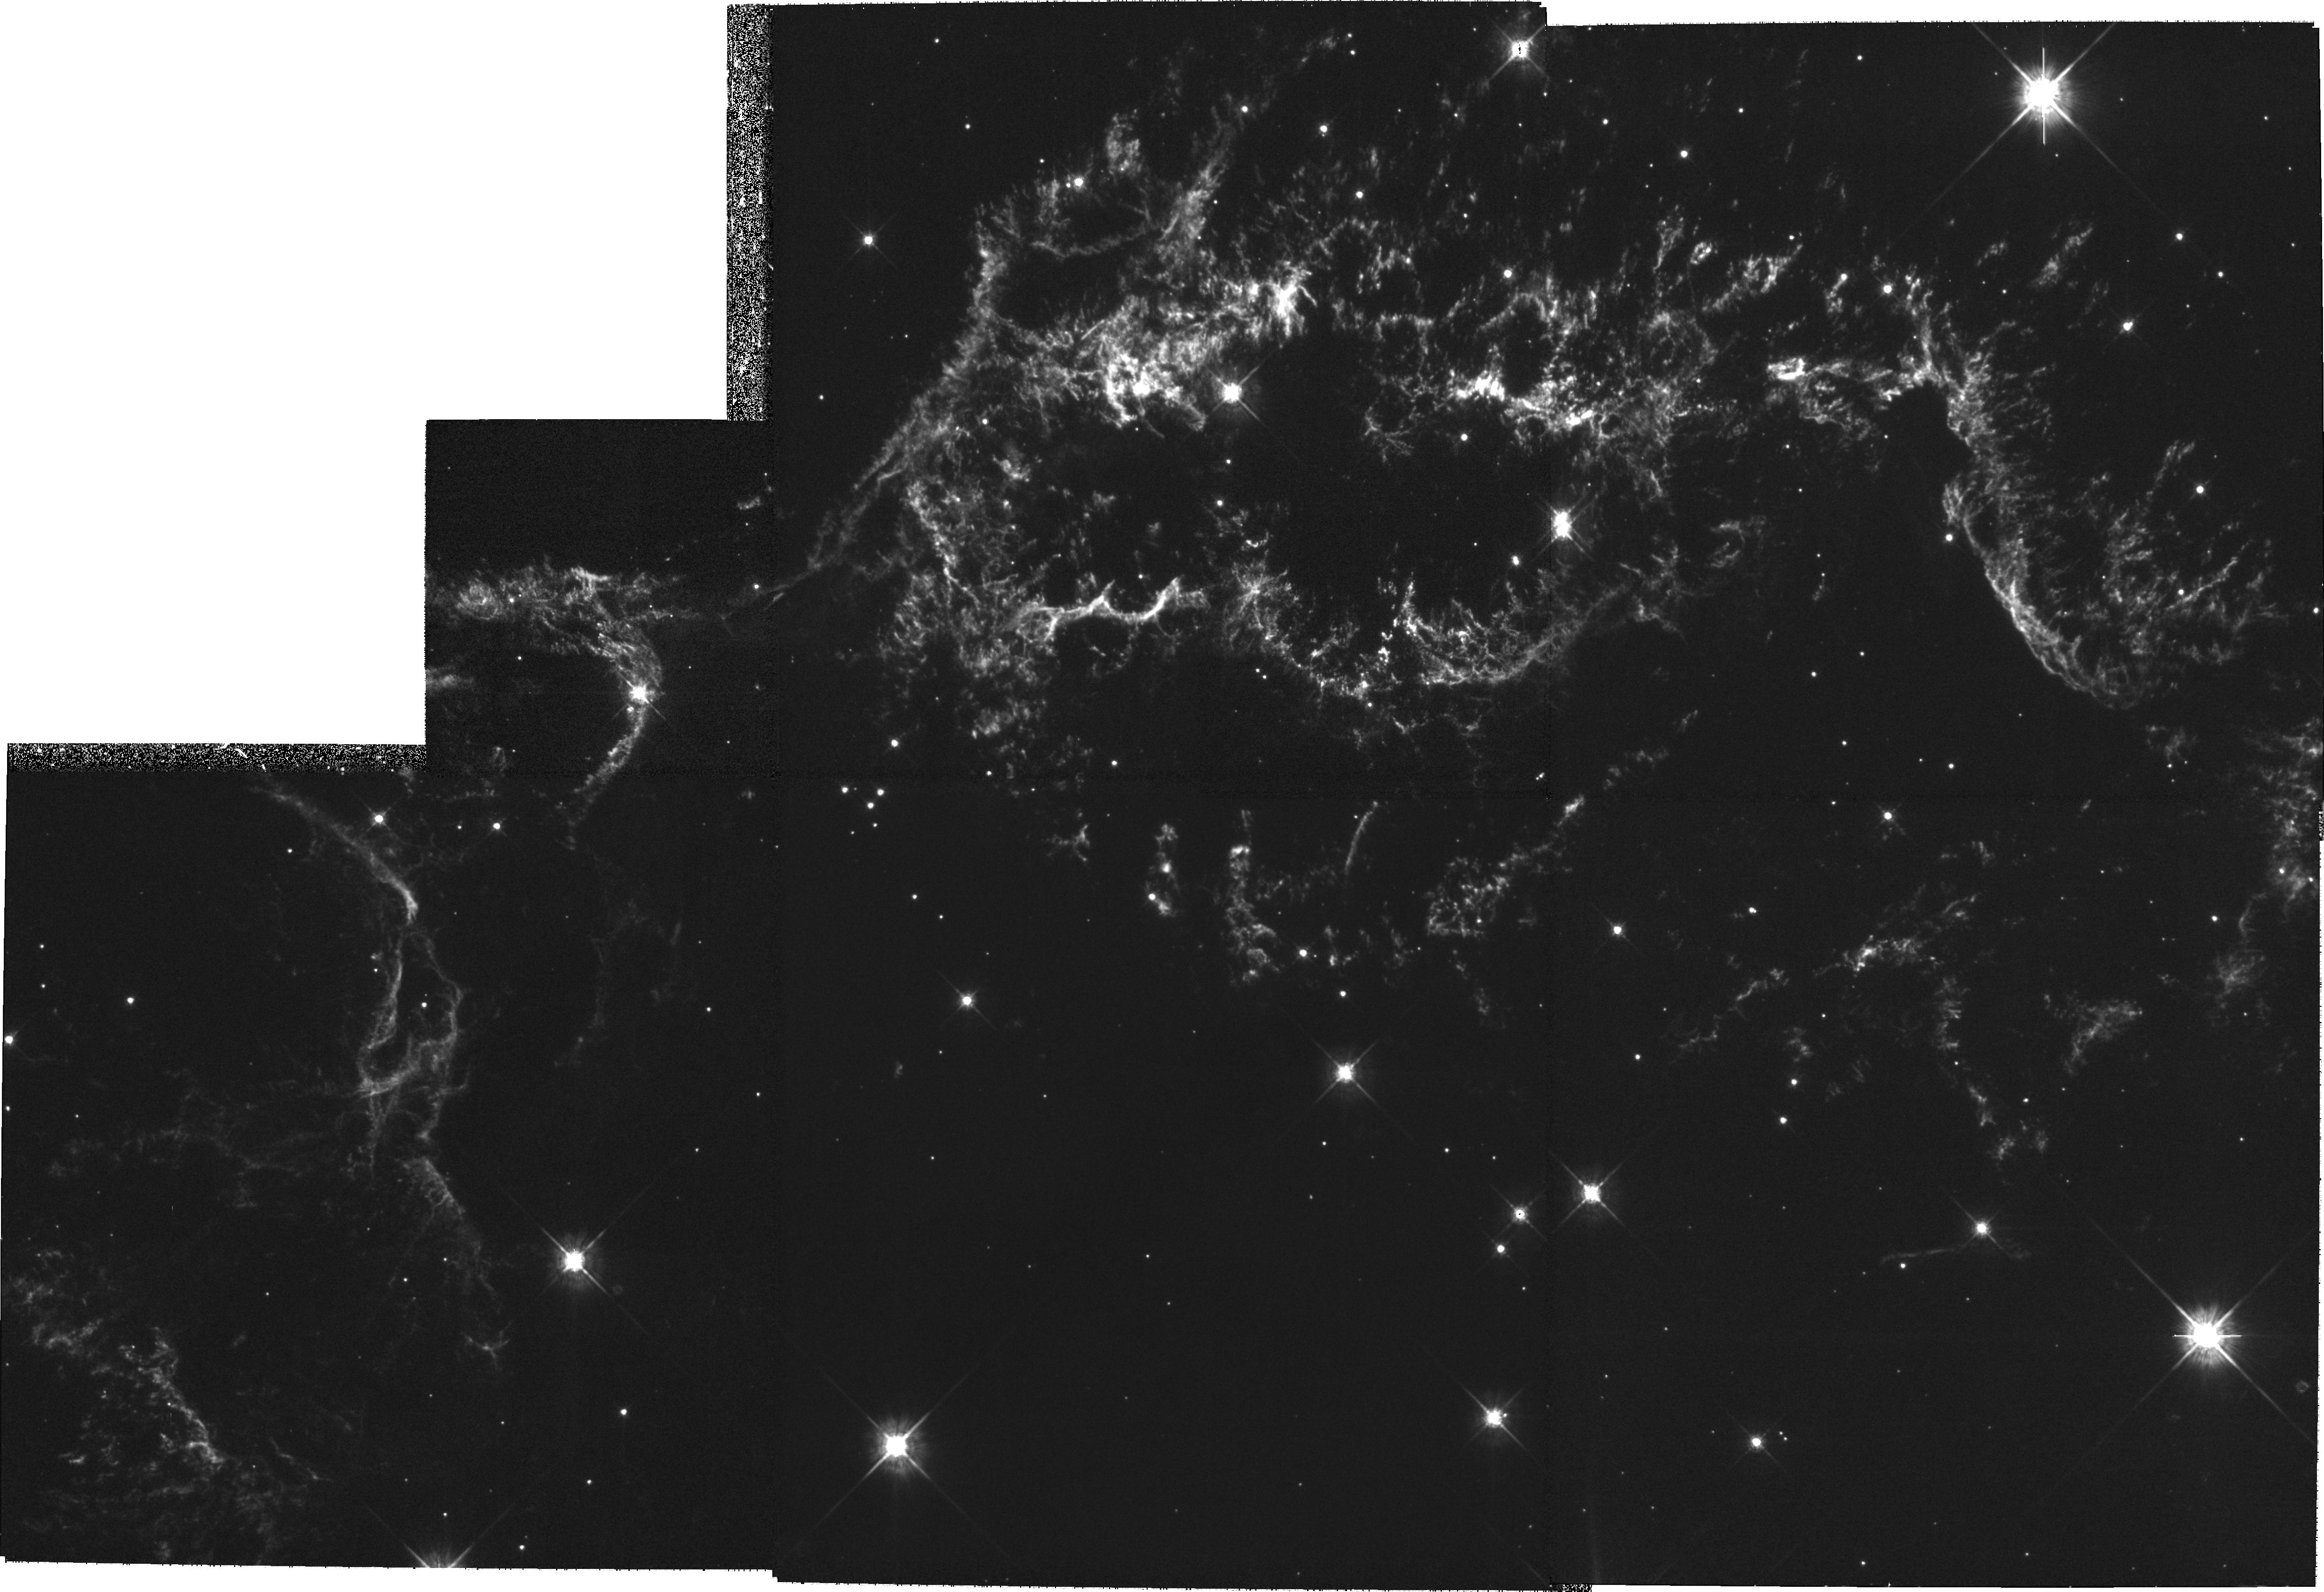
Target: CAS-A-NW
Instrument: WFPC2/PC
Filter: F675W
Exposure: 1.1 h
Observation ID: hst_9238_02_wfpc2_pc_f675w_u6d102

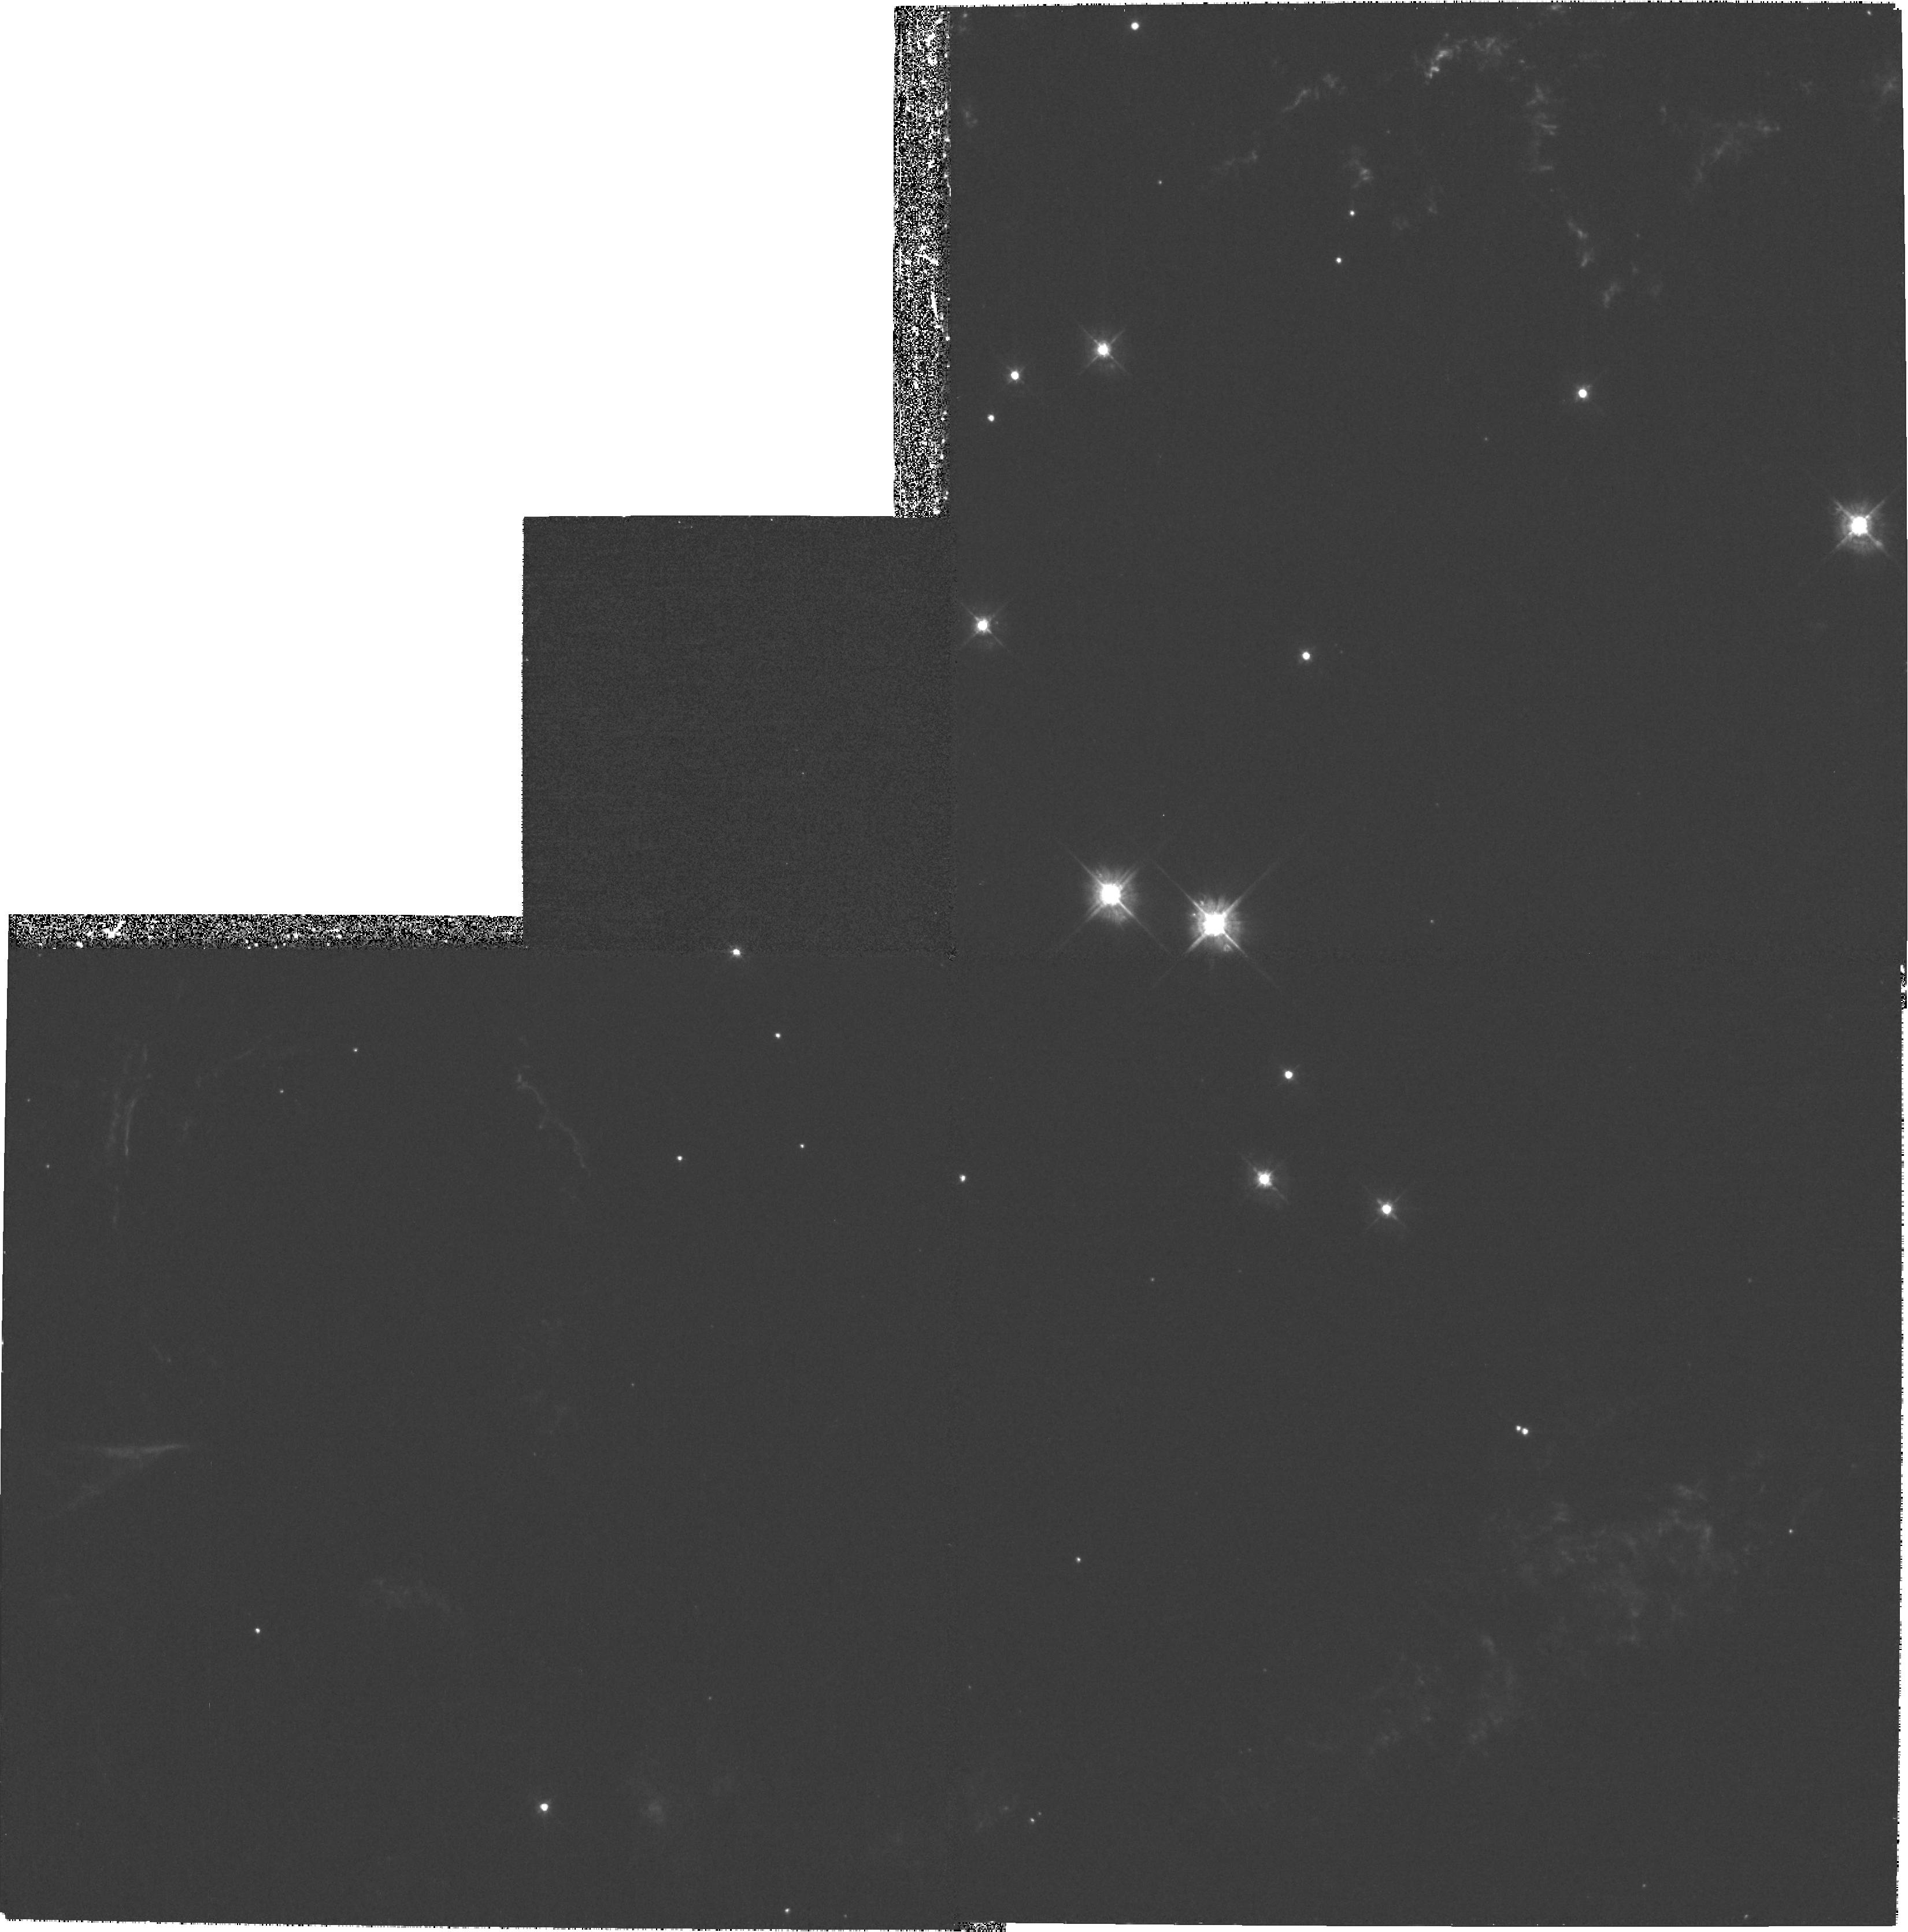
Target: CAS-A-SW
Instrument: WFPC2/PC
Filter: F450W
Exposure: 47 min
Observation ID: hst_9238_03_wfpc2_pc_f450w_u6d103

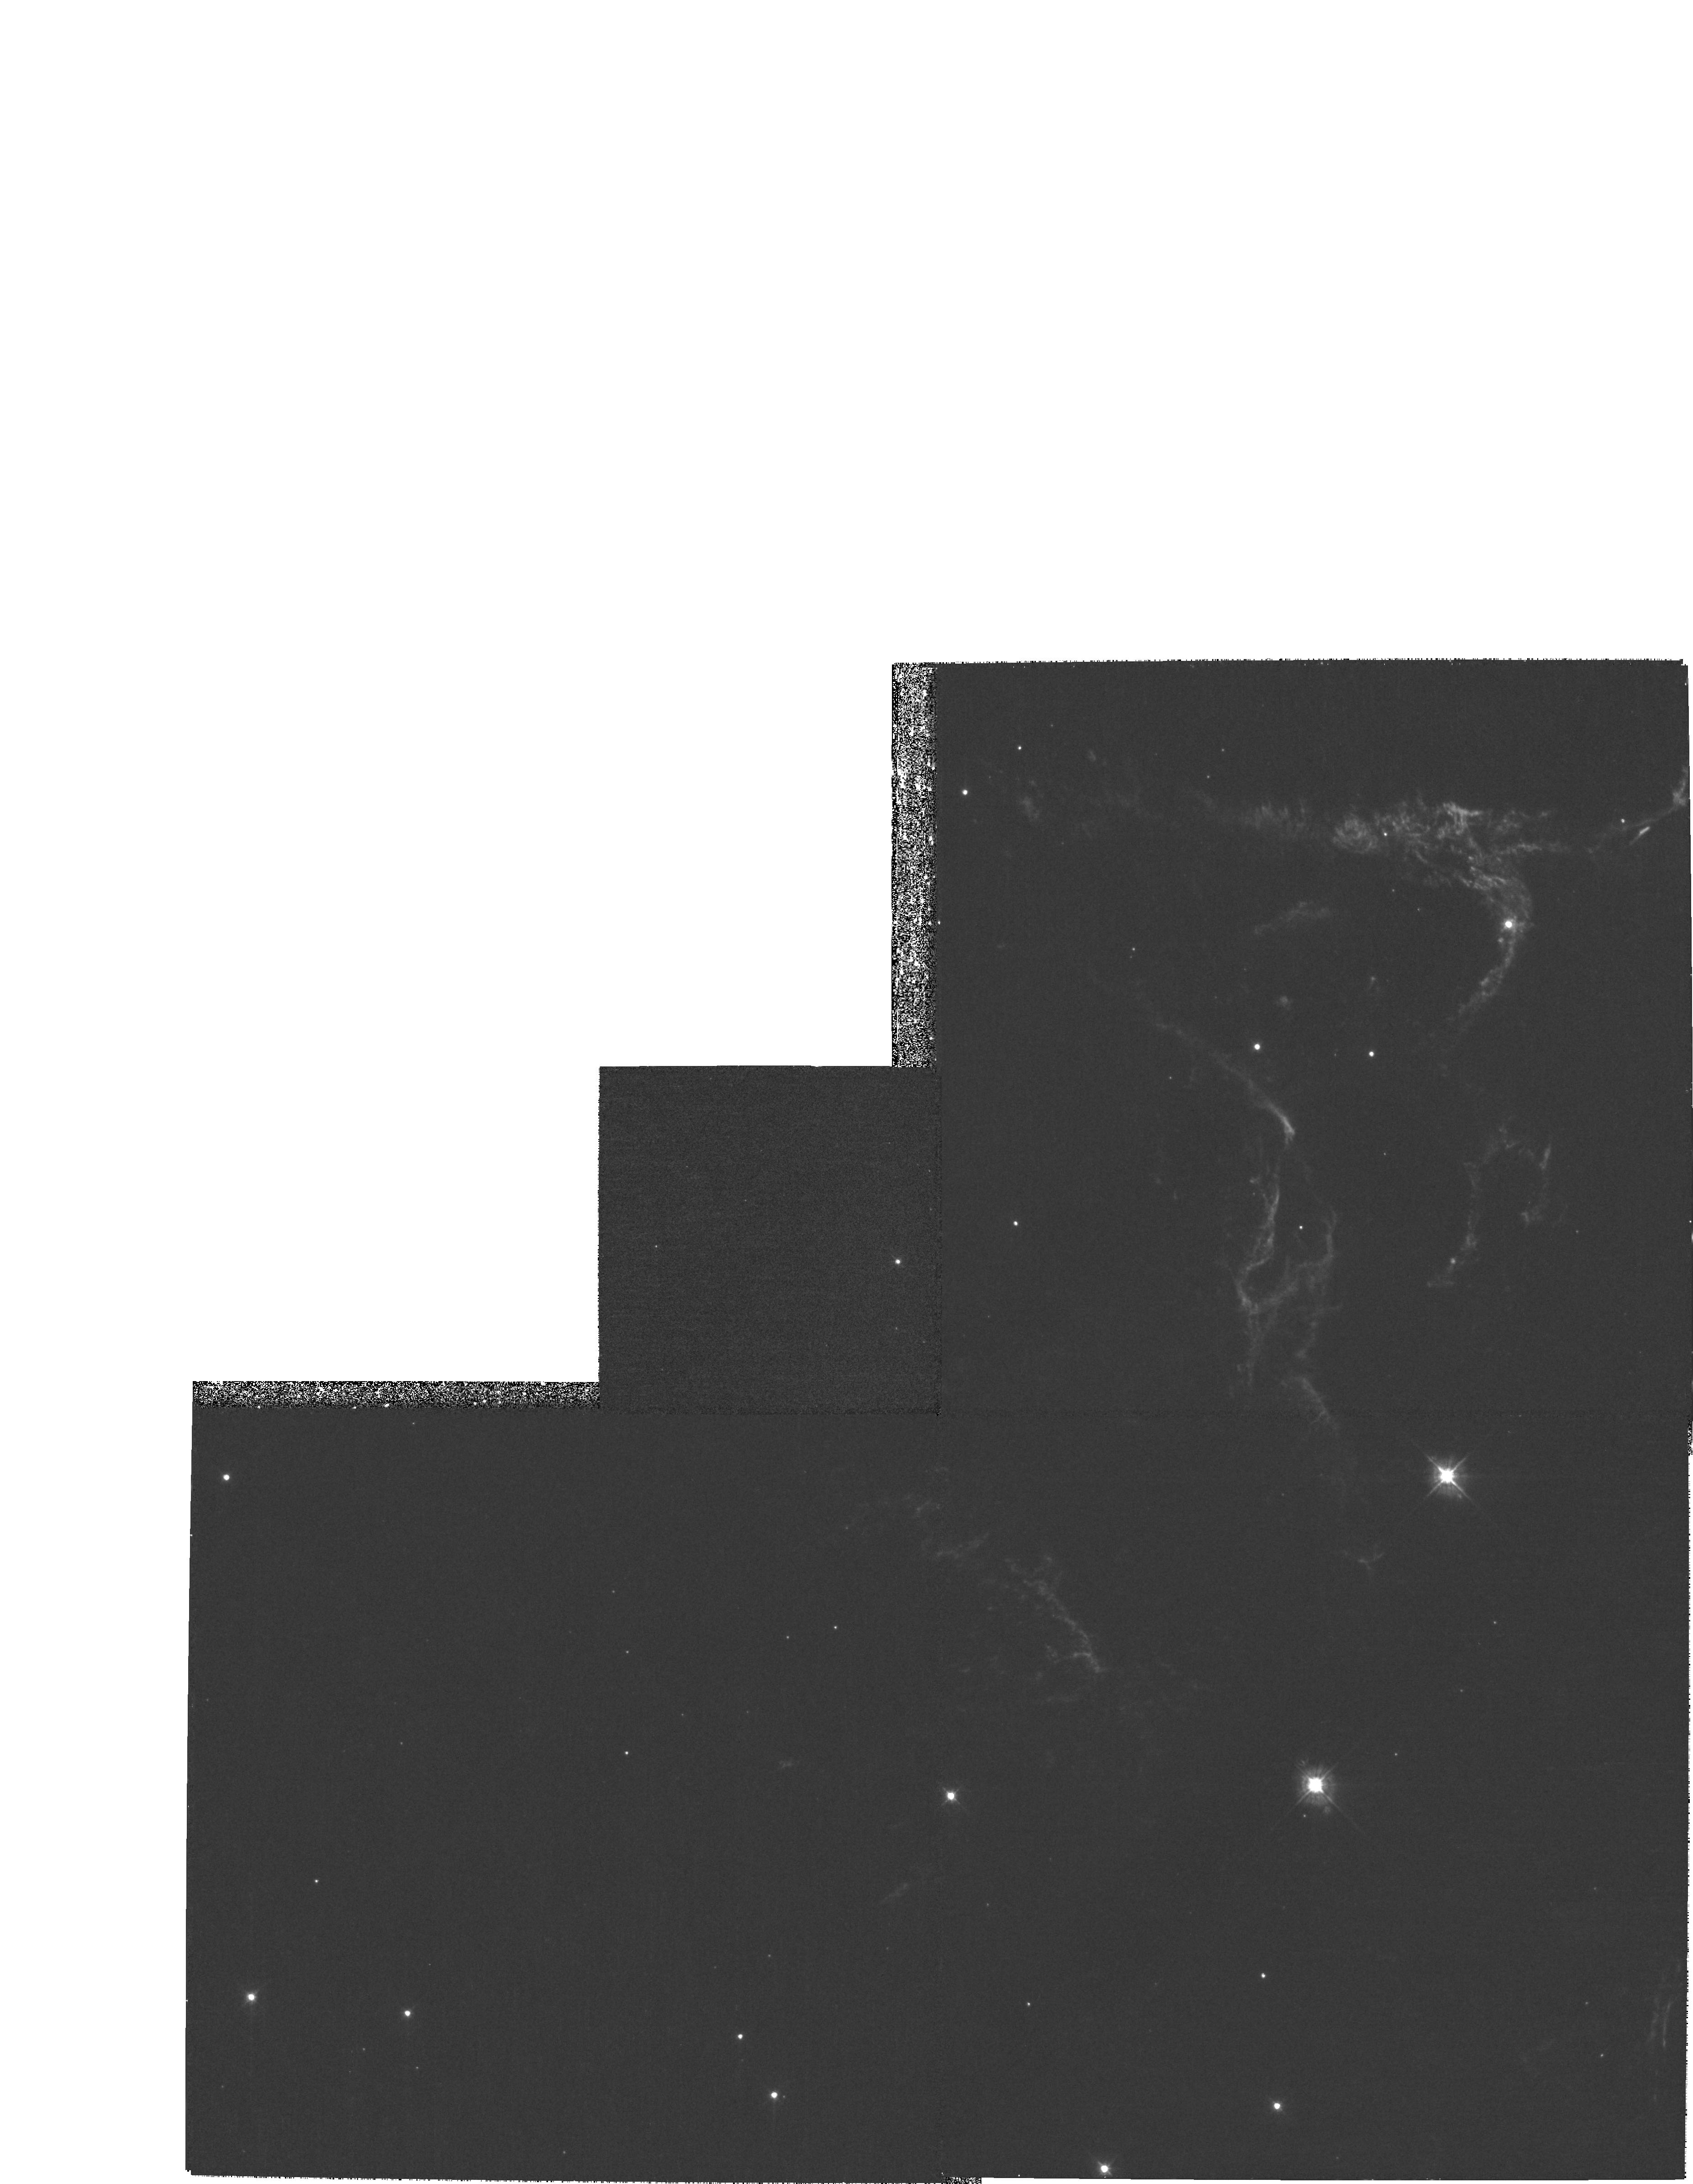
Target: CAS-A-NE
Instrument: WFPC2/PC
Filter: F450W
Exposure: 47 min
Observation ID: hst_9238_01_wfpc2_pc_f450w_u6d101

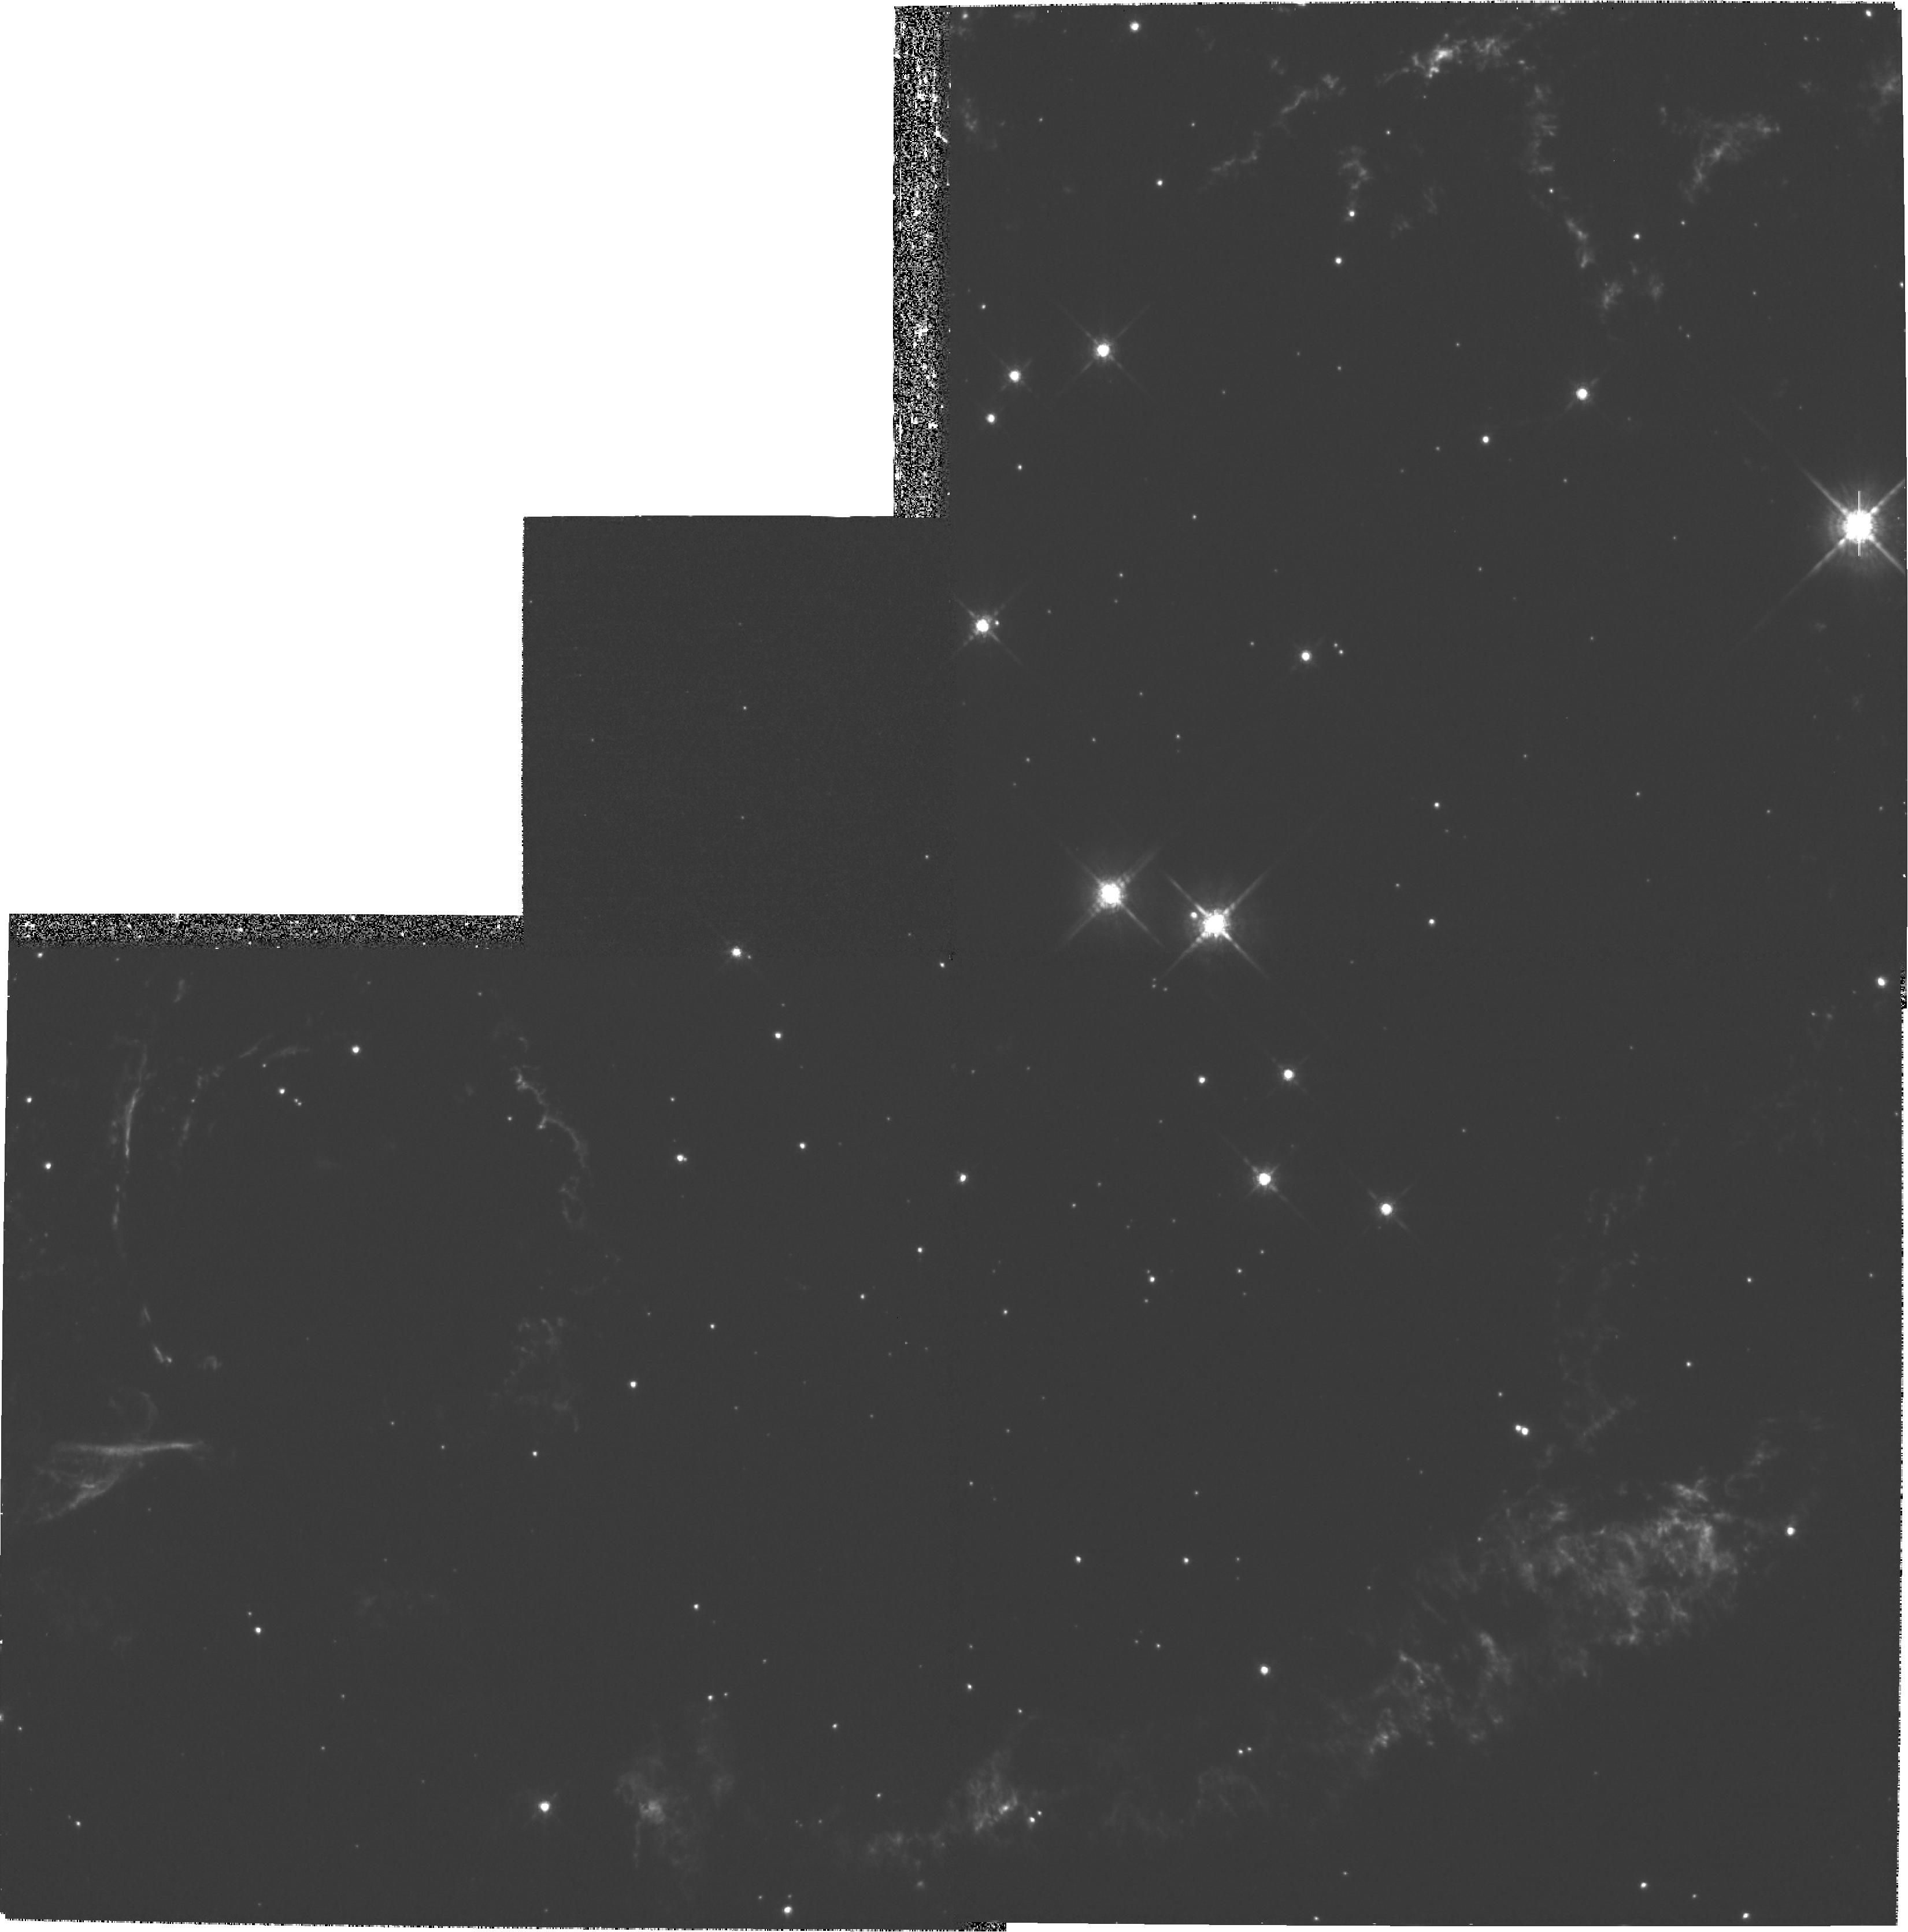
Target: CAS-A-SW
Instrument: WFPC2/PC
Filter: F850LP
Exposure: 47 min
Observation ID: hst_9238_03_wfpc2_pc_f850lp_u6d103

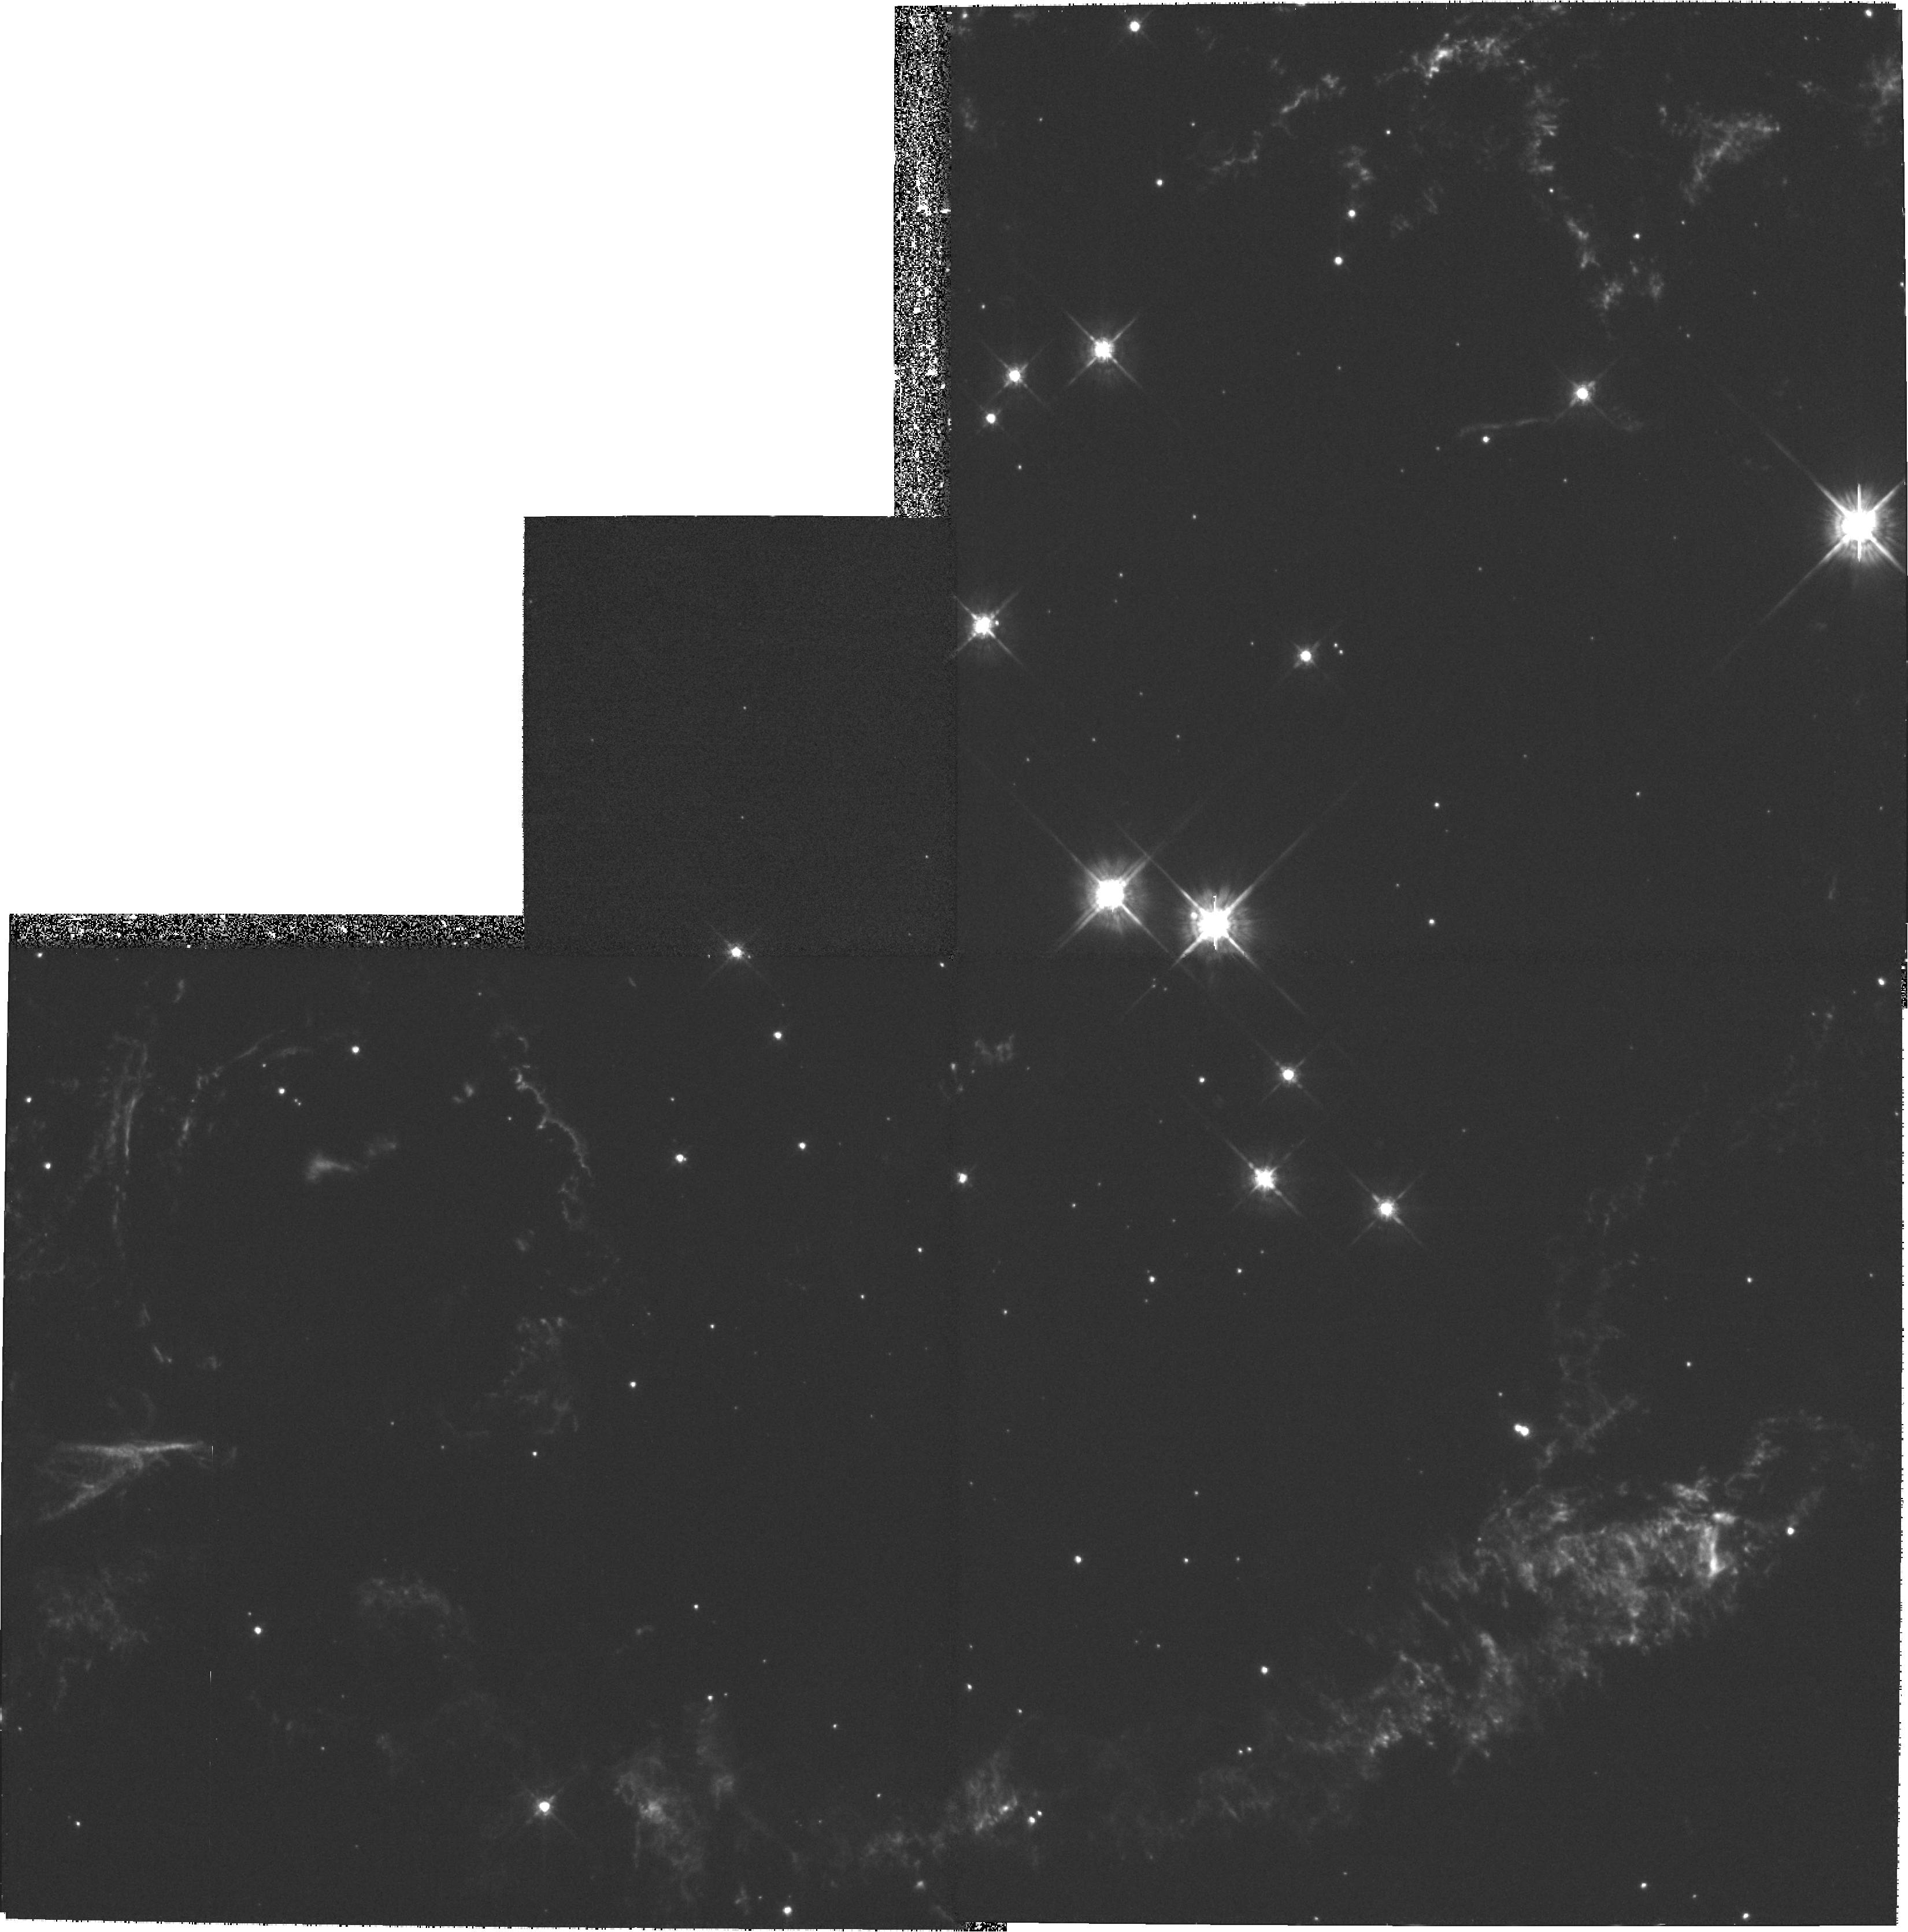
Target: CAS-A-SW
Instrument: WFPC2/PC
Filter: F675W
Exposure: 33 min
Observation ID: hst_9238_03_wfpc2_pc_f675w_u6d103

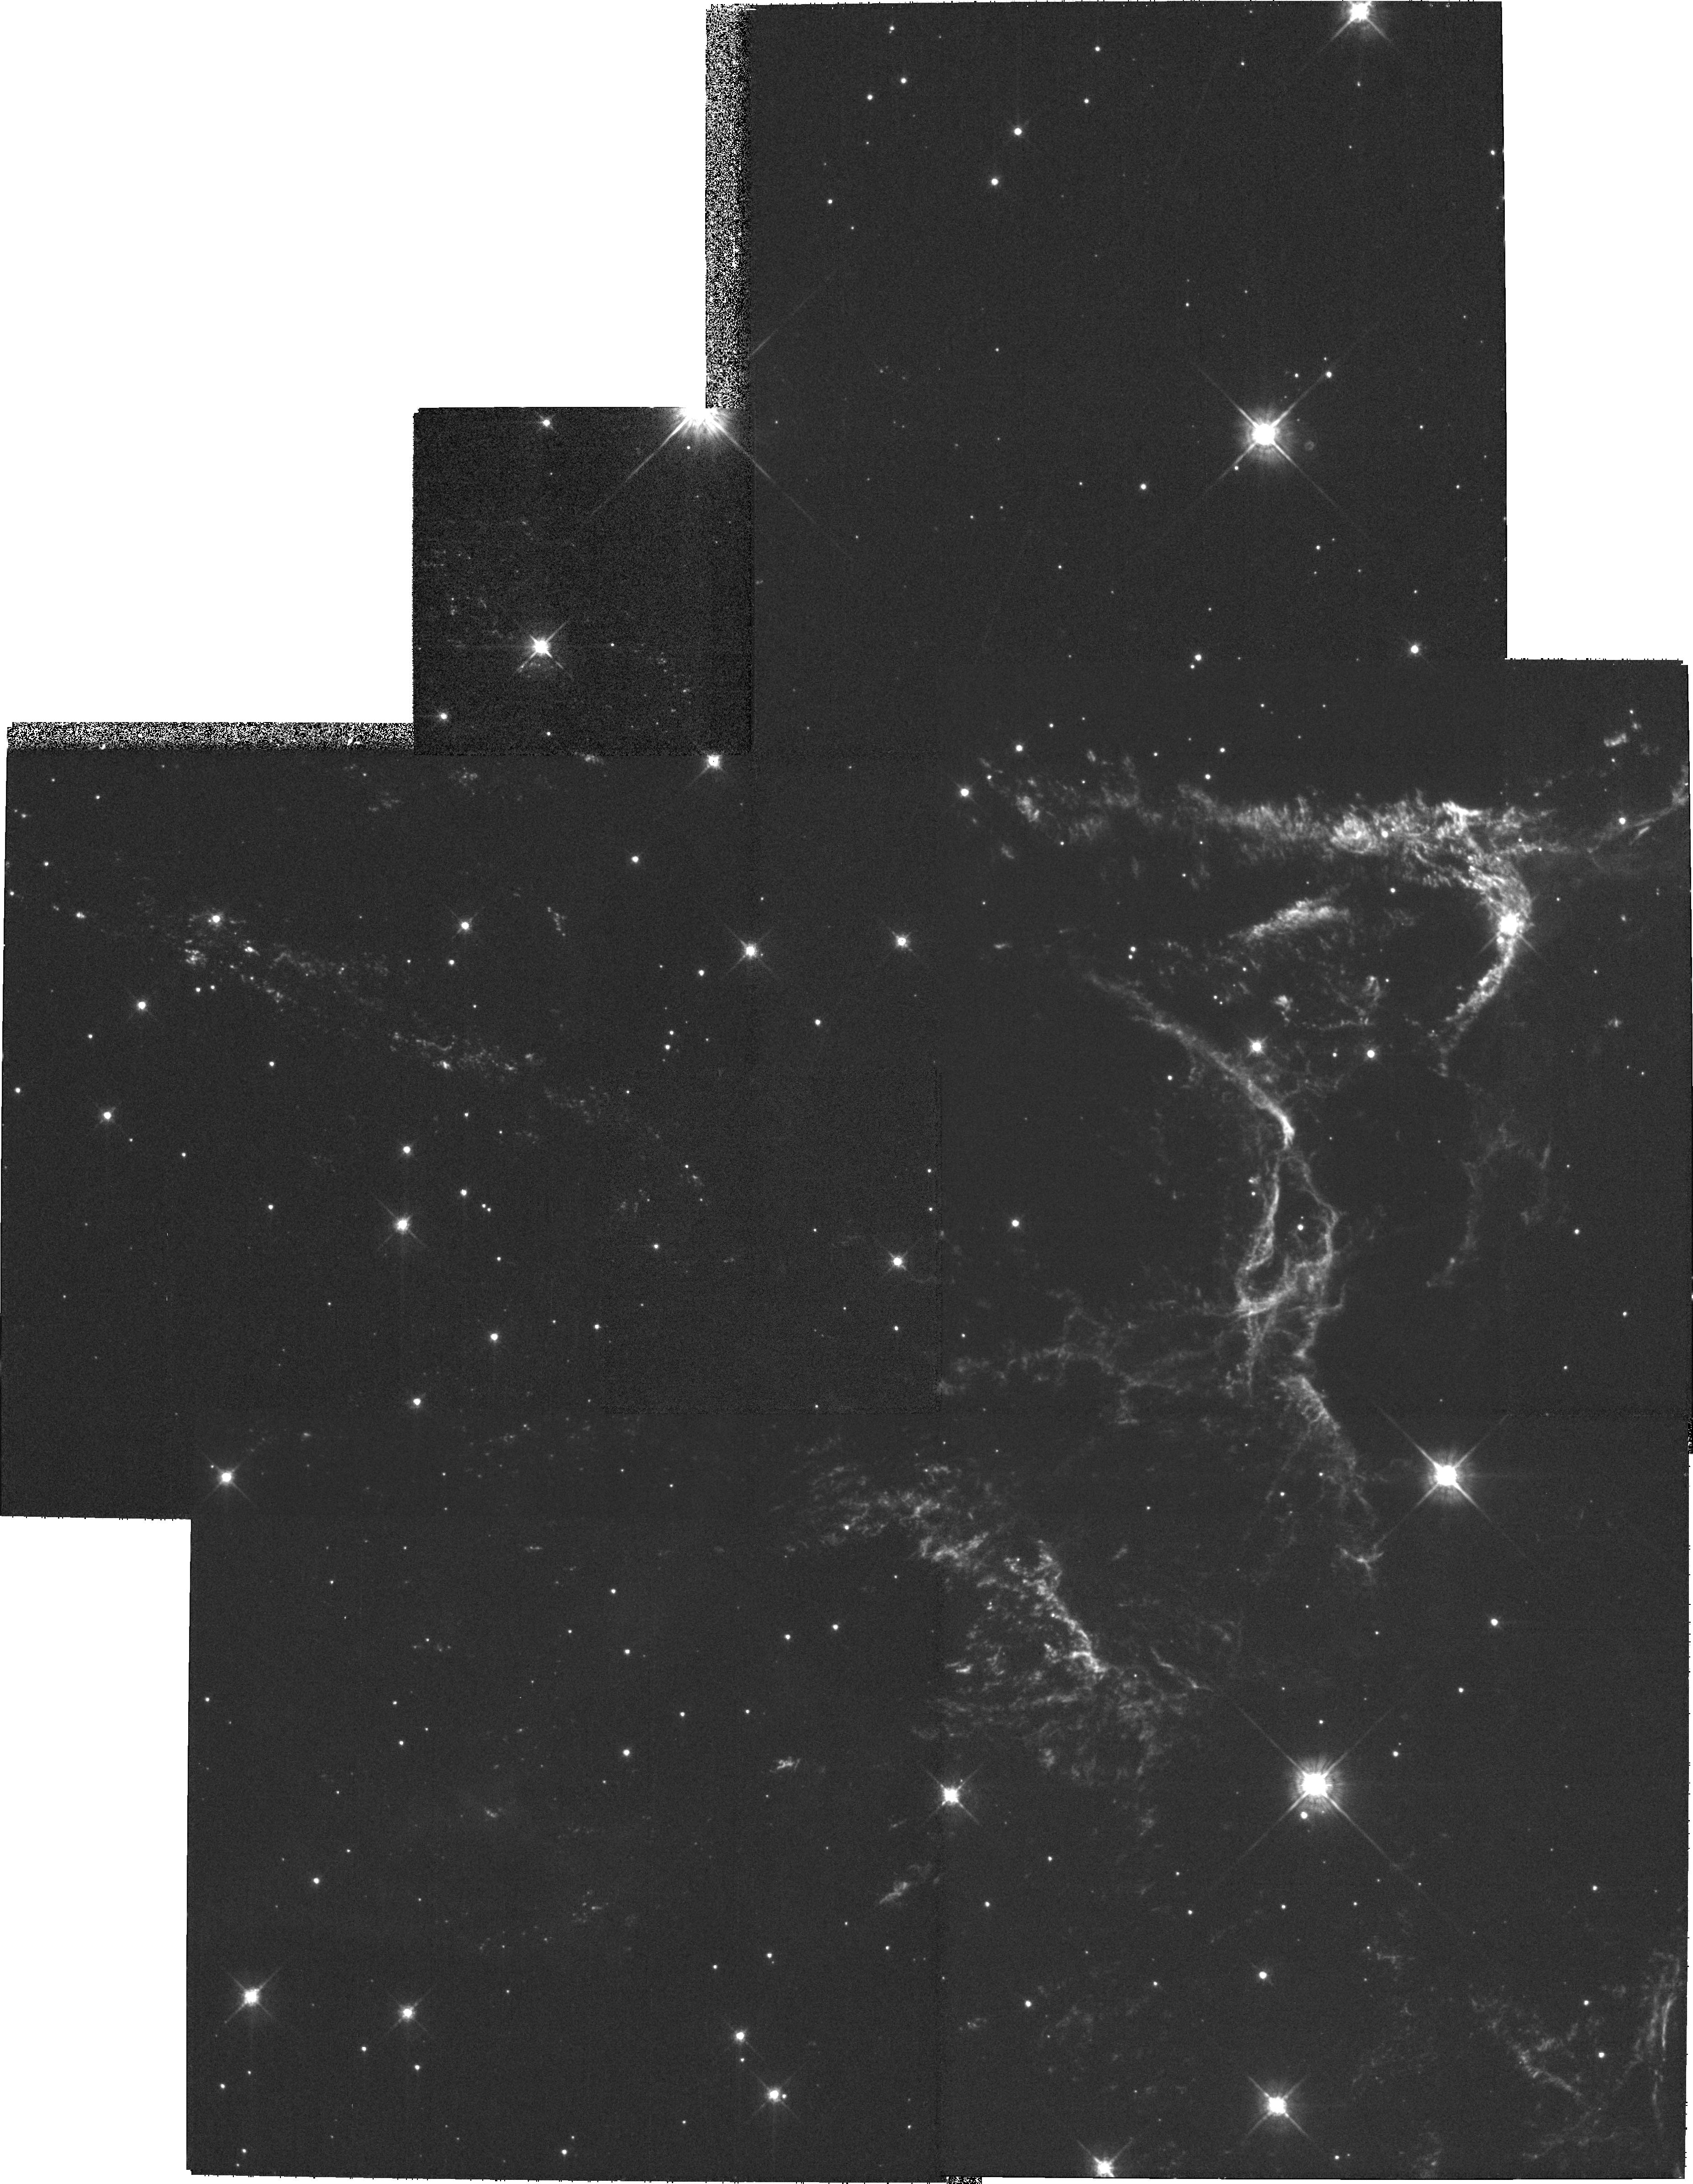
Target: CAS-A-NE
Instrument: WFPC2/PC
Filter: F675W
Exposure: 1 h
Observation ID: hst_9238_01_wfpc2_pc_f675w_u6d101

The Spatial and Ionization Structure of Cas As Metal-Rich Ejecta (PI: Fesen, Robert A.)

Cassiopeia A (Cas A) is the prototype for the class of young, oxygen-rich SNRs containing material moving at several thousand km s^-1 and exhibiting extreme O and Si-group (Si, S, Ar, and Ca) abundances due to nuclear processing in a massive star. Several basic properties of the remnant are not well understood including shock dynamics of the ejecta, UV and optical line emission mechanisms, and the puzzling organization of its optical knots into large ring-like structures. Here we propose the first high-resolution mapping of this important remnant using WFPC2. Our goal is to survey the small-scale spatial and ionization structures in these metal-rich ejecta, then use these results to test reverse shock and CSM-interaction hydrodynamic and line emission models. We have selected filters which will permit imaging of the remnant's full +/-6000 km s^-1 expansion velocity in both high and low ionization emission lines of sulfur and oxygen. These data will provide spatial information at scales down to 0.001 pc and distinguish oxygen from sulfur rich emission knots and filaments. Because Cas A's ejecta knots have large proper motions of 0.2''-0.5'' yr^-1 and exhibit significant structural changes on timescales of just a few years, we would like to re-image the remnant during Cycle 10 in order to detect and measure spatial and ionization changes.